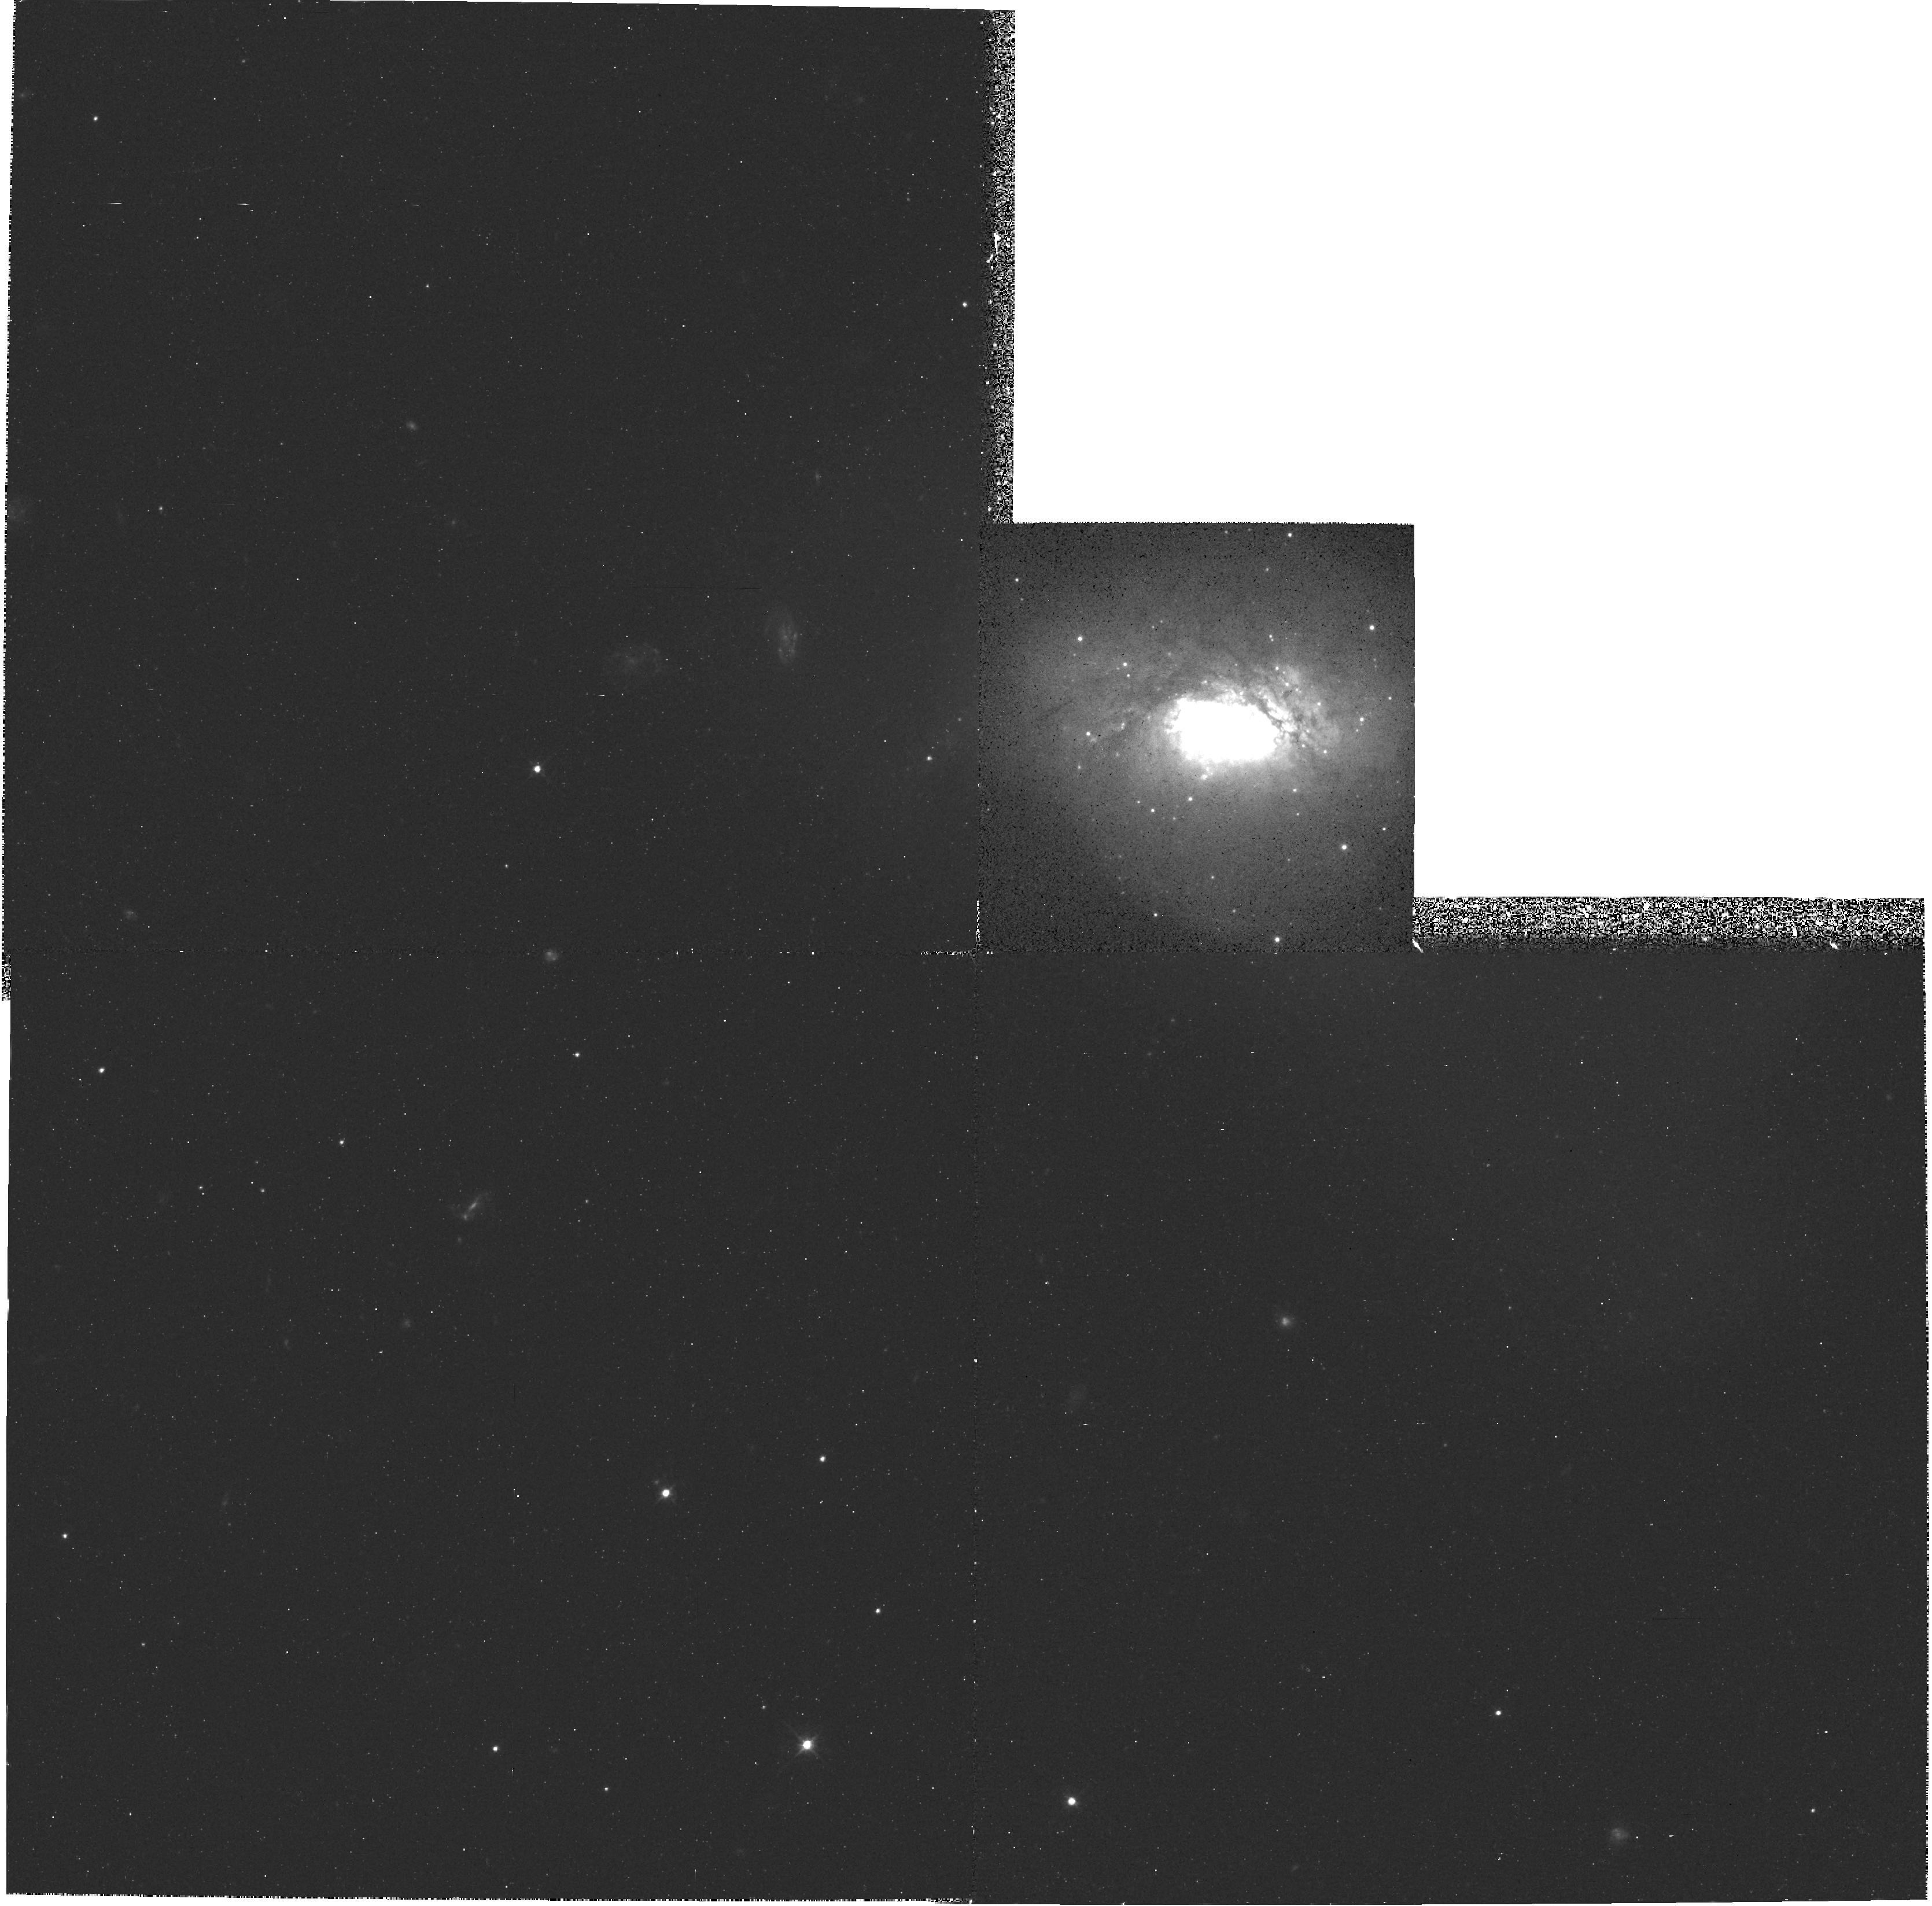
Target: NGC-3597
Instrument: WFPC2/PC
Filter: F555W
Exposure: 18 min
Observation ID: hst_5212_01_wfpc2_pc_f555w_u26301

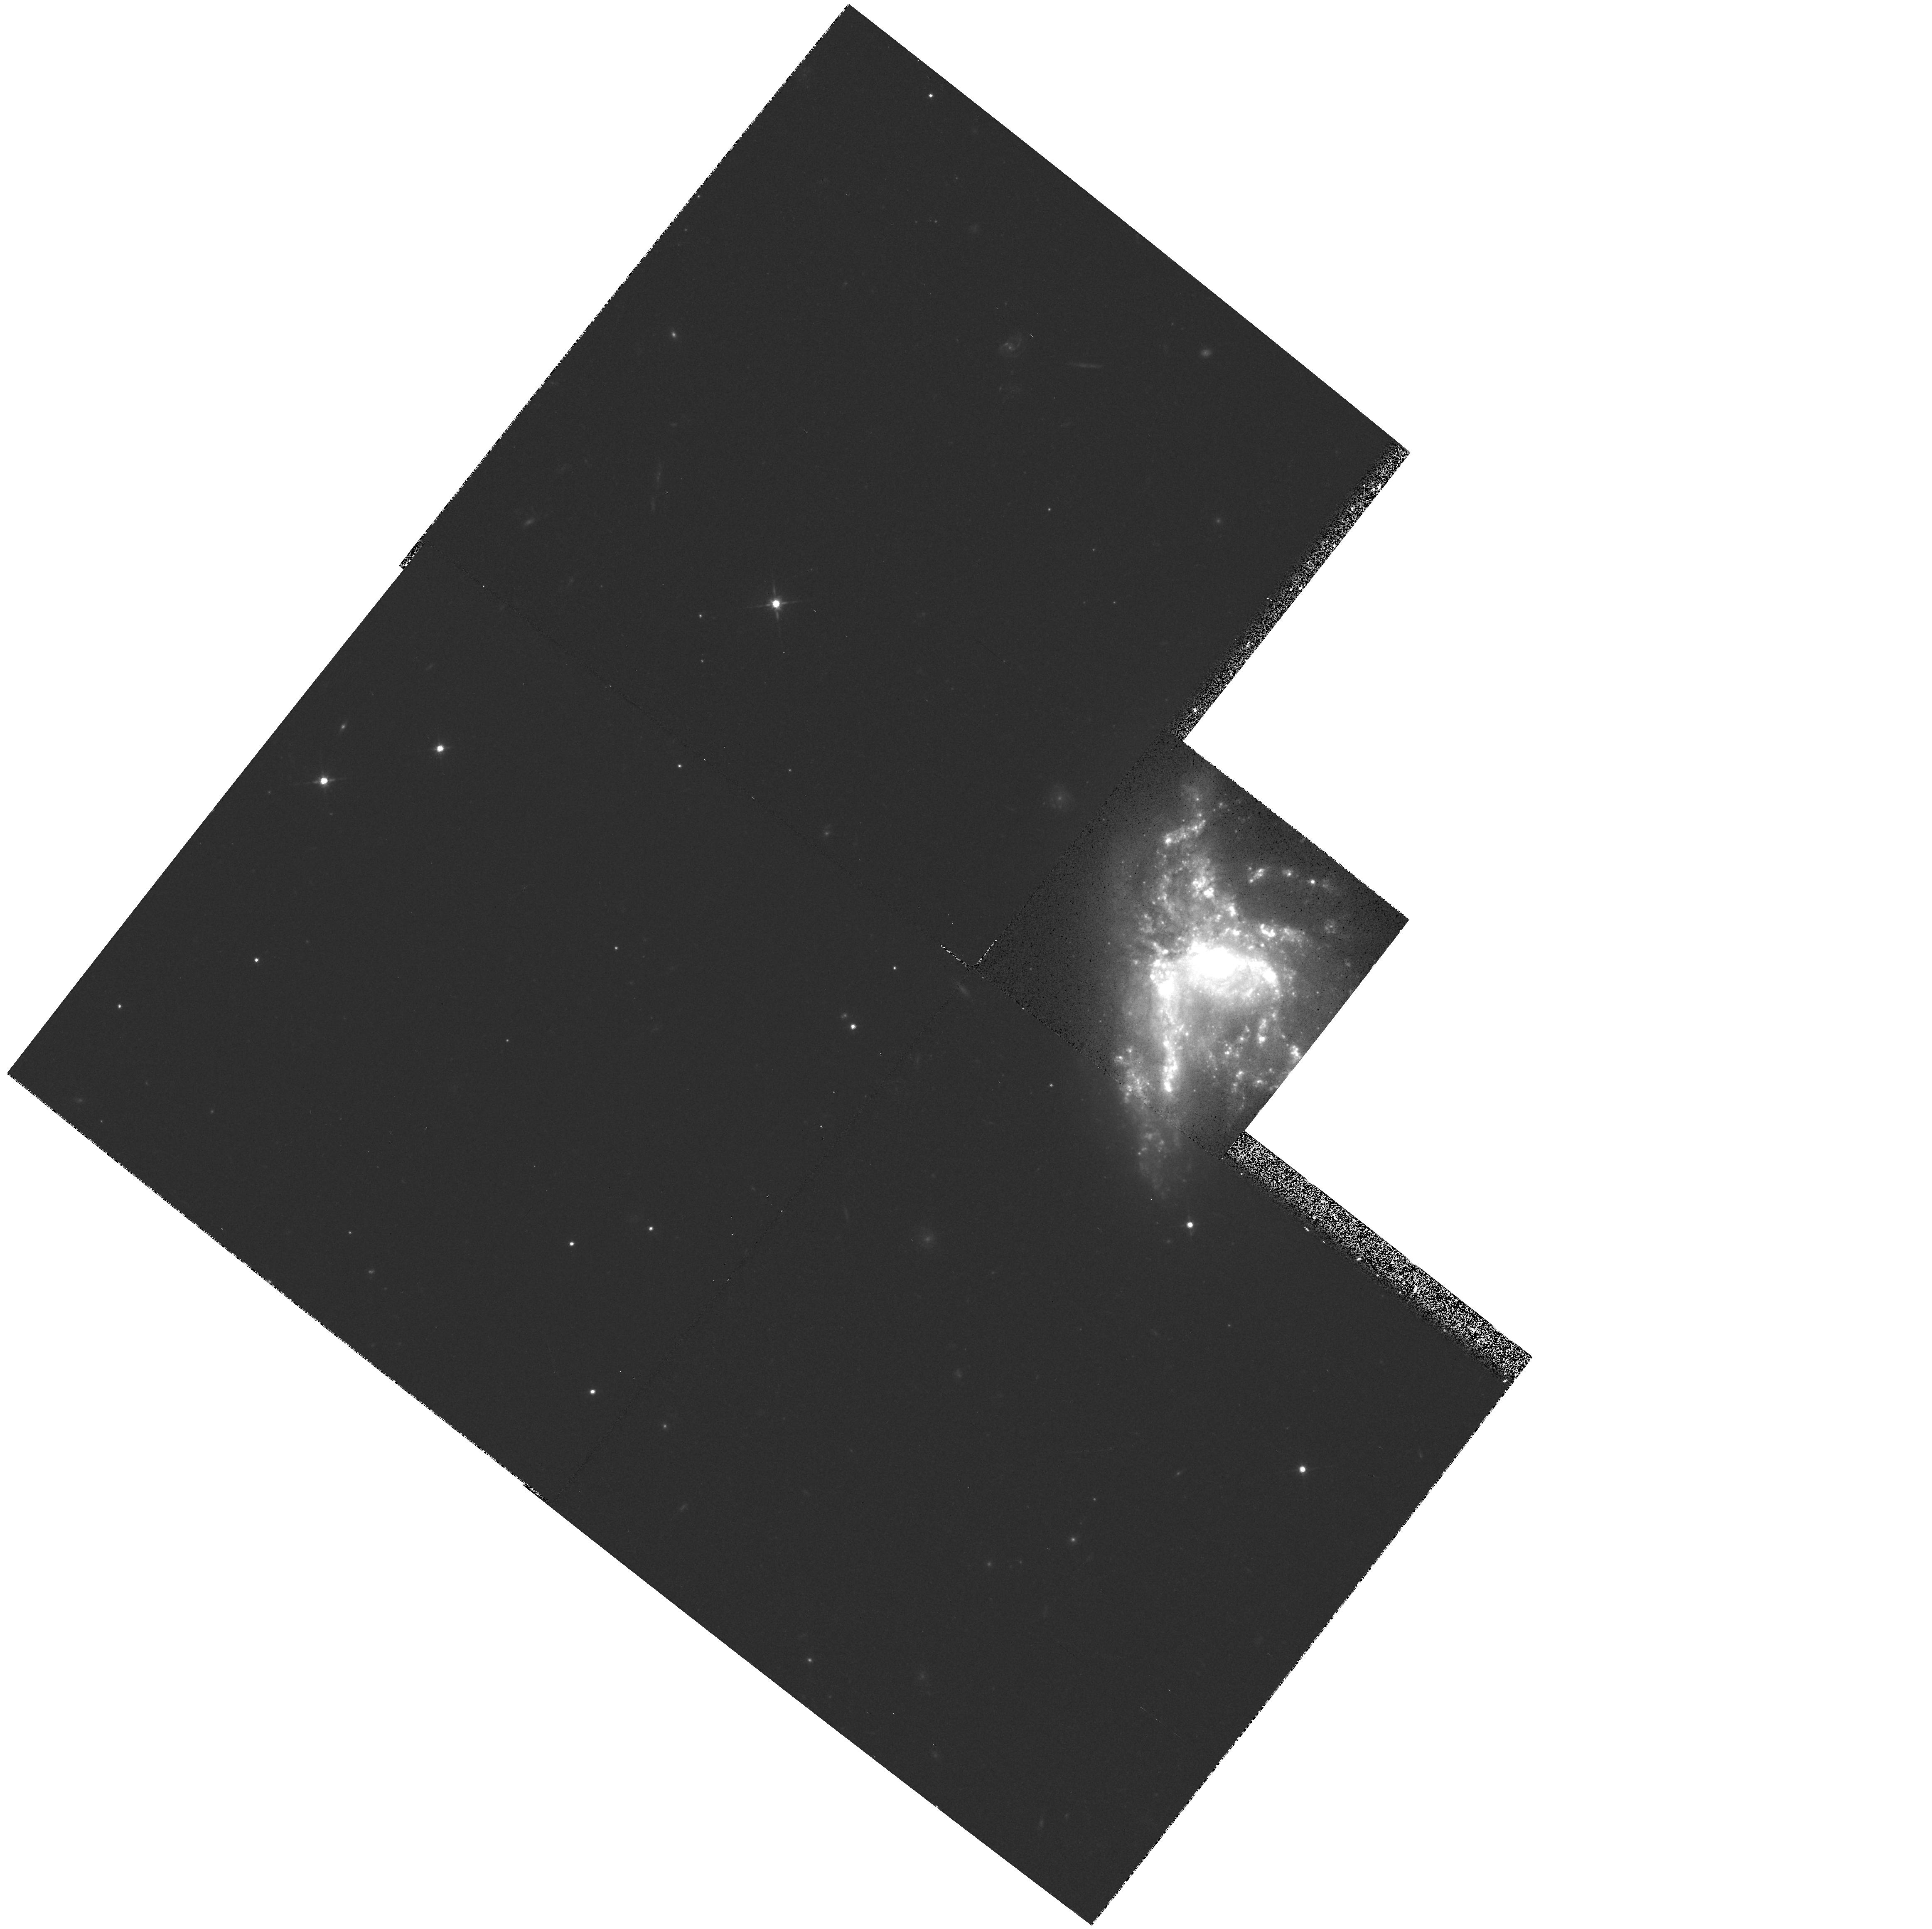
Target: NGC-6052
Instrument: WFPC2/PC
Filter: F702W
Exposure: 18 min
Observation ID: hst_5212_02_wfpc2_pc_f702w_u26302

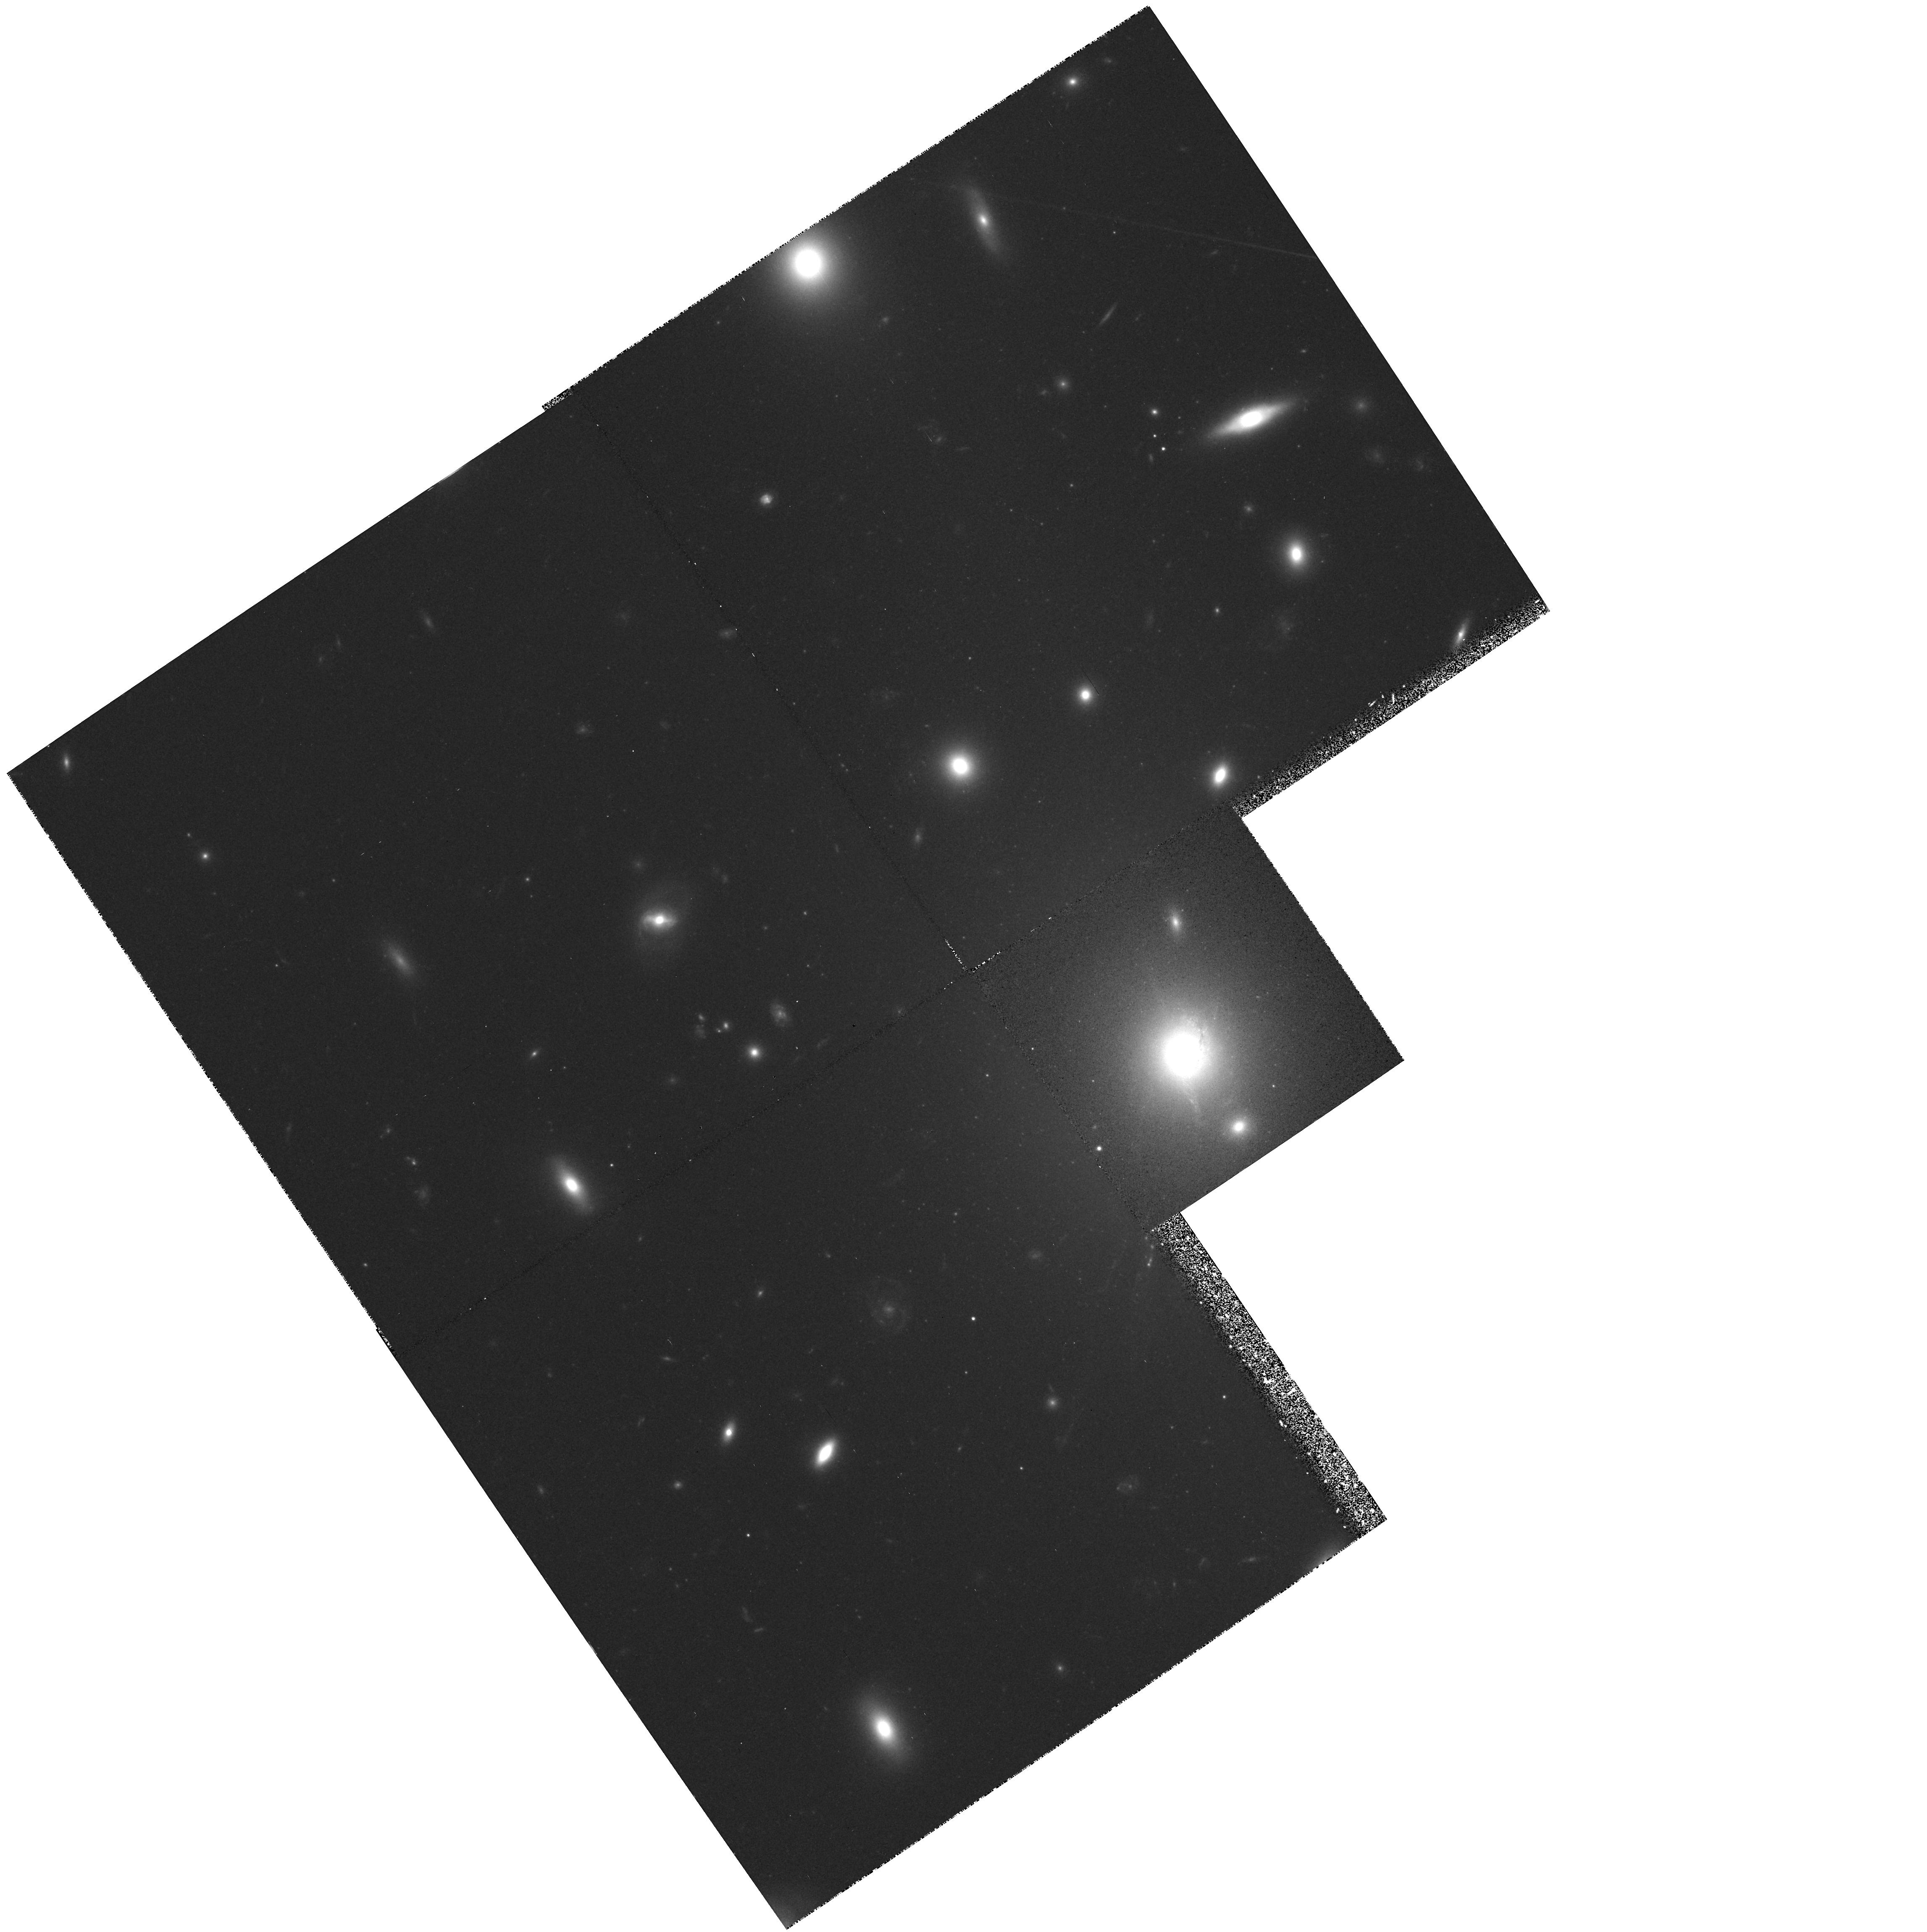
Target: ABELL-1795
Instrument: WFPC2/PC
Filter: F702W
Exposure: 30 min
Observation ID: hst_5212_04_wfpc2_pc_f702w_u26304

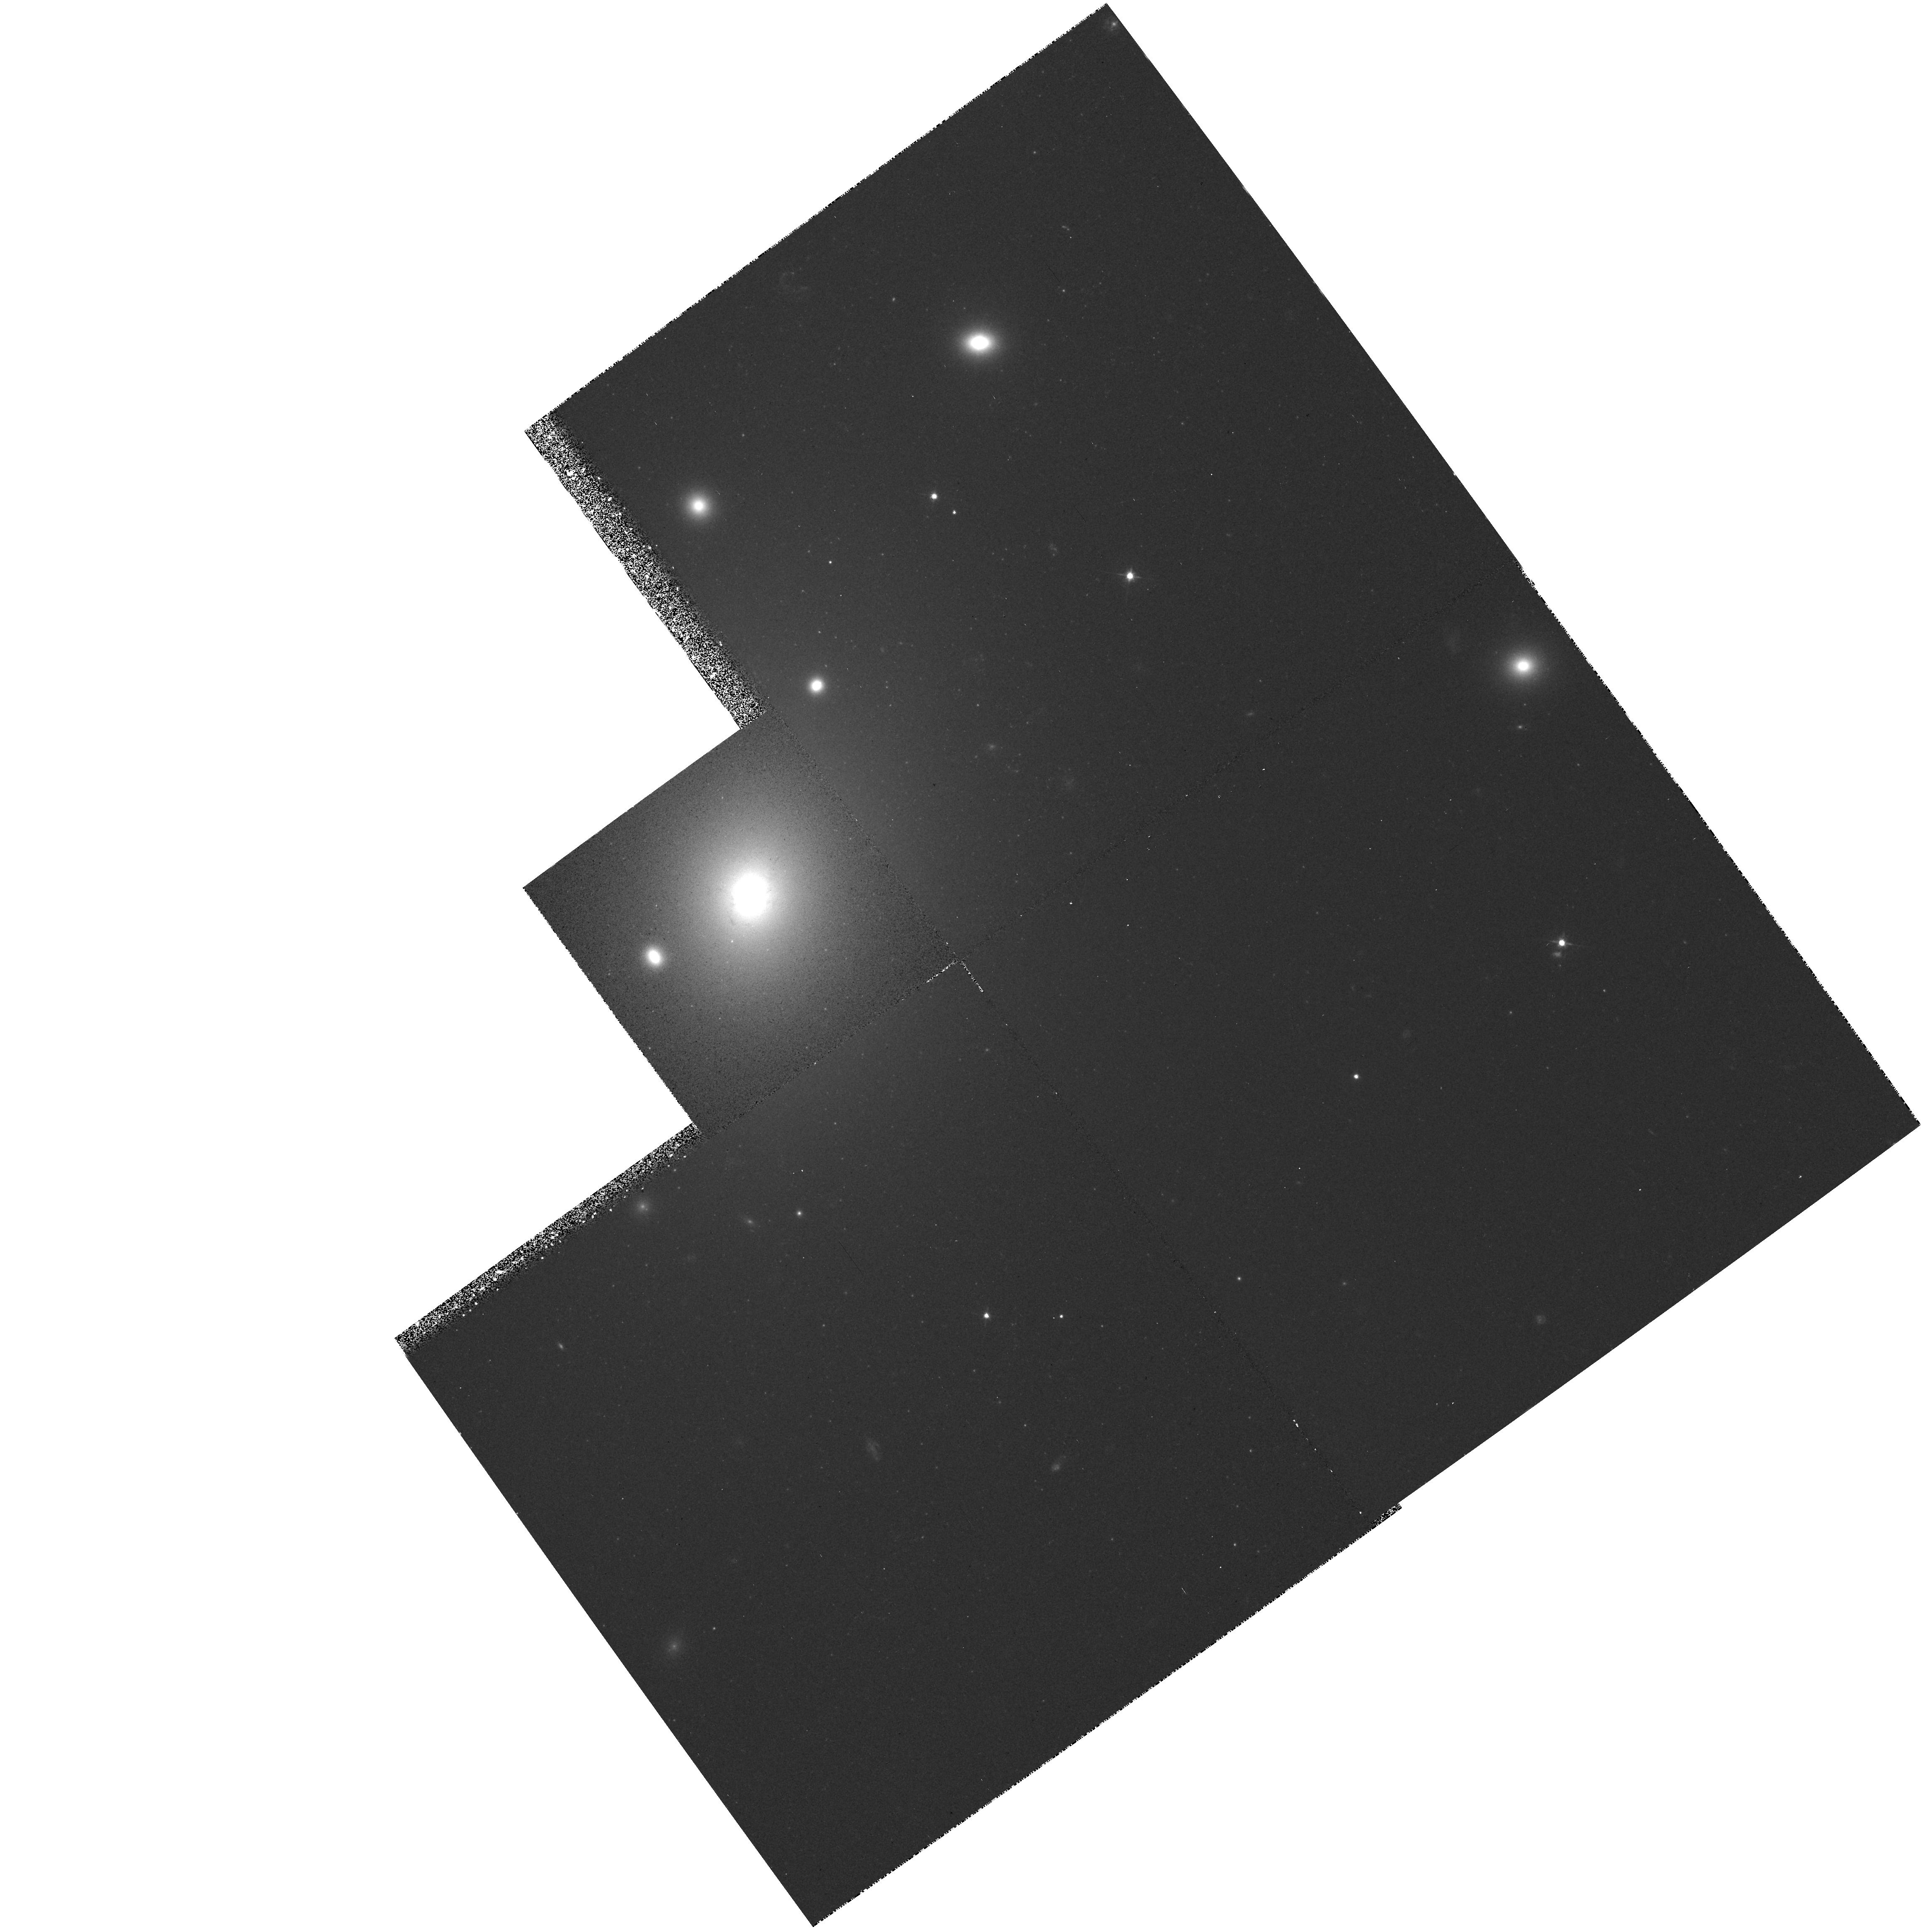
Target: ABELL-496
Instrument: WFPC2/PC
Filter: F555W
Exposure: 30 min
Observation ID: hst_5212_03_wfpc2_pc_f555w_u26303

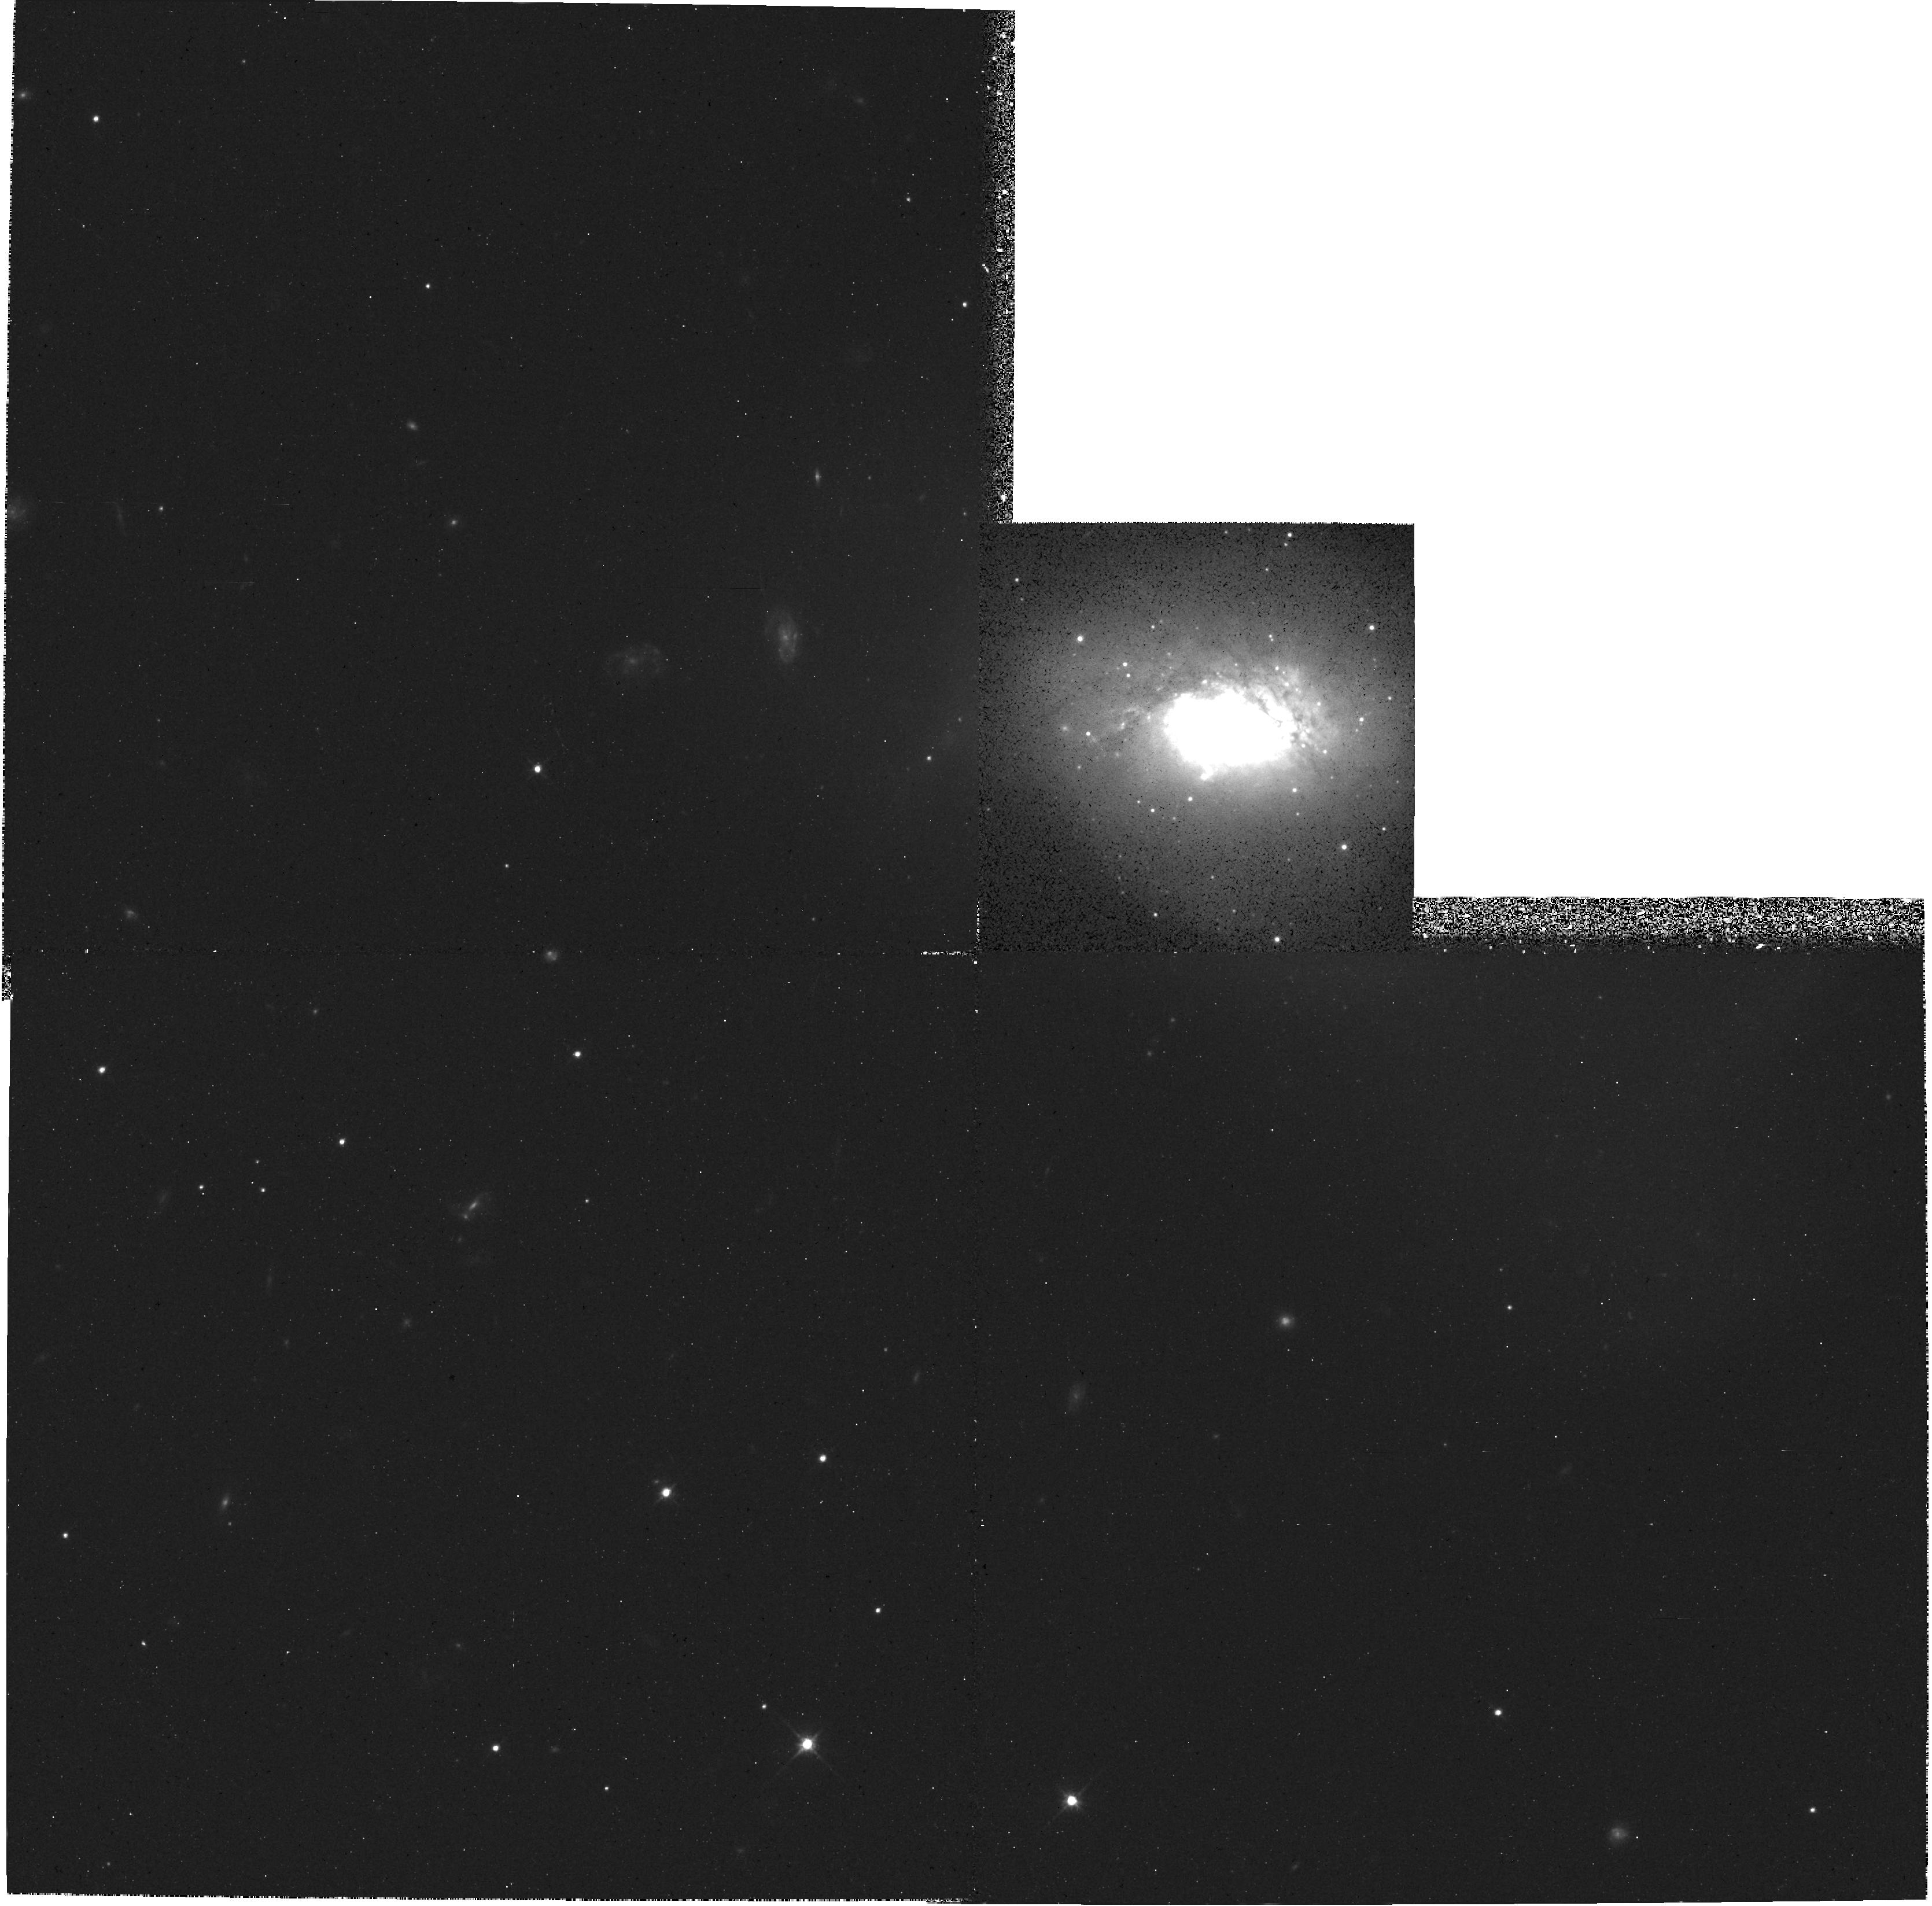
Target: NGC-3597
Instrument: WFPC2/PC
Filter: F702W
Exposure: 18 min
Observation ID: hst_5212_01_wfpc2_pc_f702w_u26301

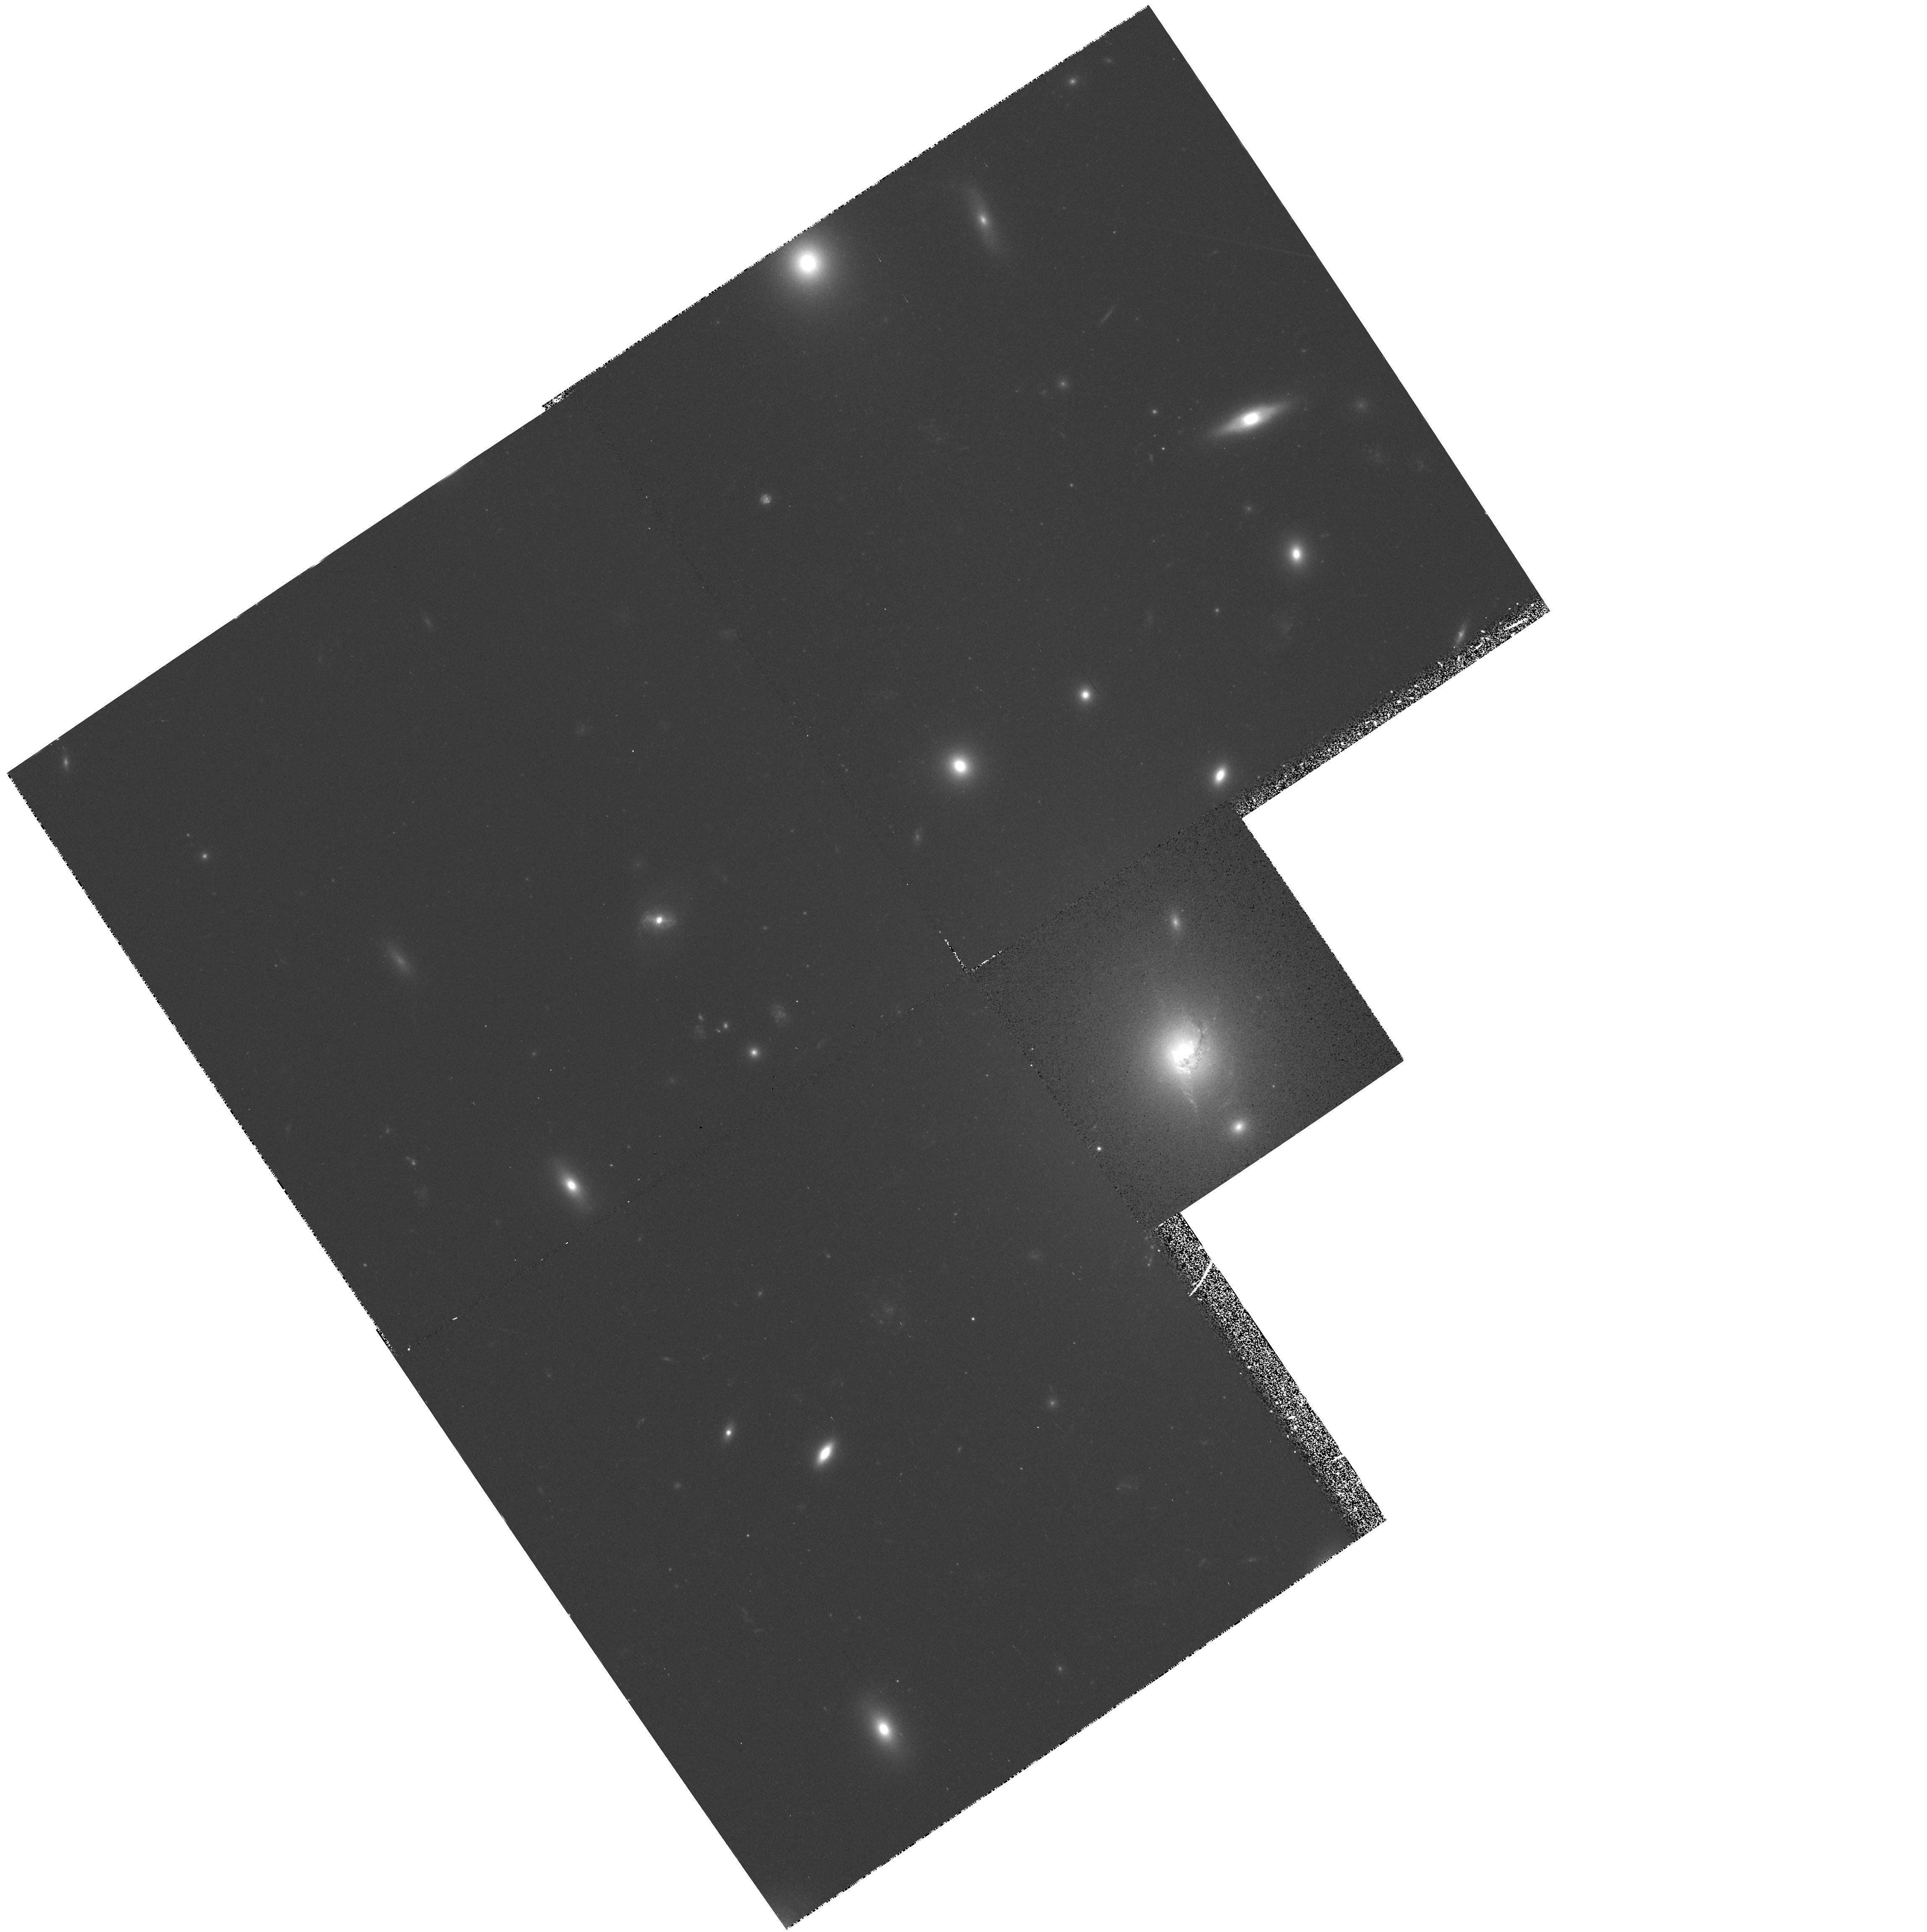
Target: ABELL-1795
Instrument: WFPC2/PC
Filter: F555W
Exposure: 30 min
Observation ID: hst_5212_04_wfpc2_pc_f555w_u26304

GLOBULAR CLUSTER FORMATION IN COOLING FLOW OR INTERACTING GALAXIES (PI: Trauger, John)

We propose to search for young globular clusters in two cooling flow galaxies and two isolated interacting galaxies. Sufficiently deep images will be obtained to be able to detect young globular clusters if they exist, as well as sample some of the primordial globular clusters which presumably exist in these galaxies. The detection of young globulars in either type of galaxy will provide important clues for the formation mechanism of globulars. If young clusters are found, a study of the luminosity function of the clusters should help to distinguish between scenarios in which cluster formation is ongoing and those in which clusters are formed in bursts. In addition, we propose observations of the galaxy NGC 1275, in which young clusters were detected with WFPC-1. These observations will probe to the faintest globular clusters, and the observed luminosity function will help to distinguish between different formation mechanisms for the young clusters.